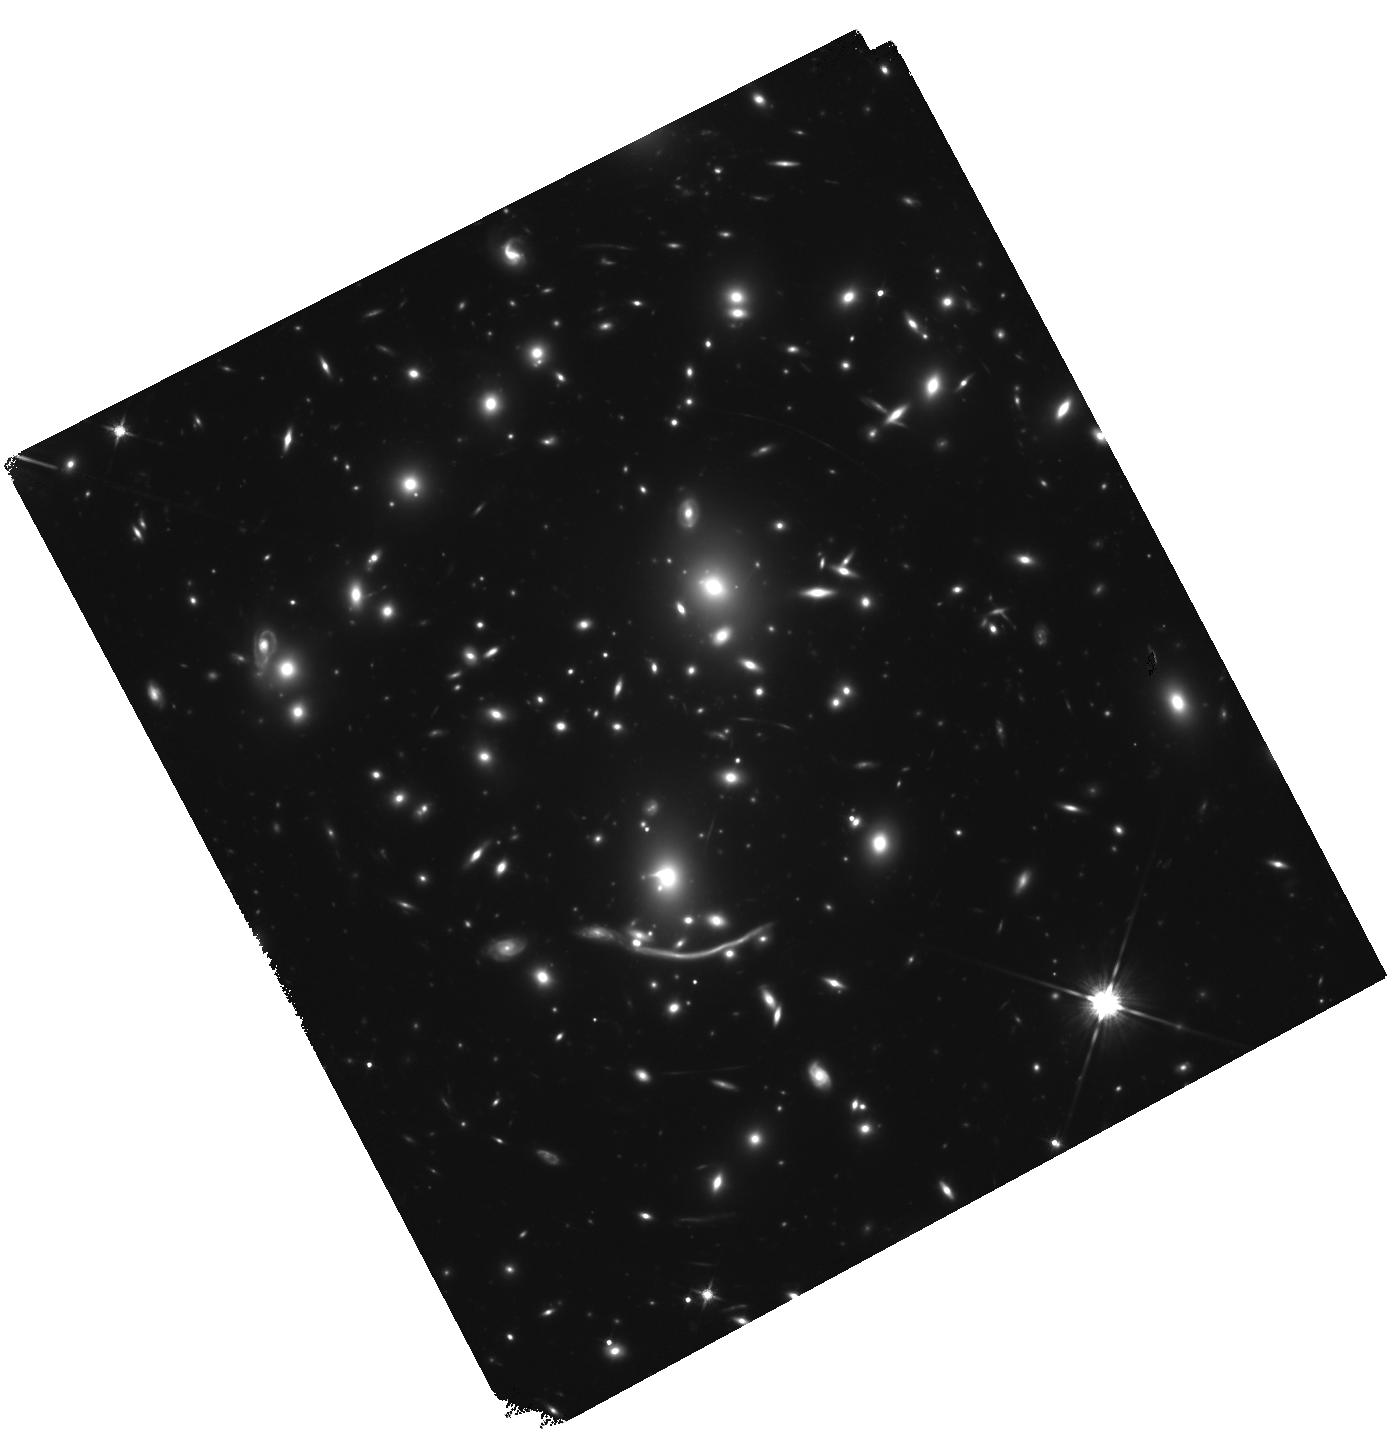
Target: ABELL-370
Instrument: WFC3/IR
Filter: F140W
Exposure: 1.5 h
Observation ID: hst_14038_51_wfc3_ir_f140w_icsz51

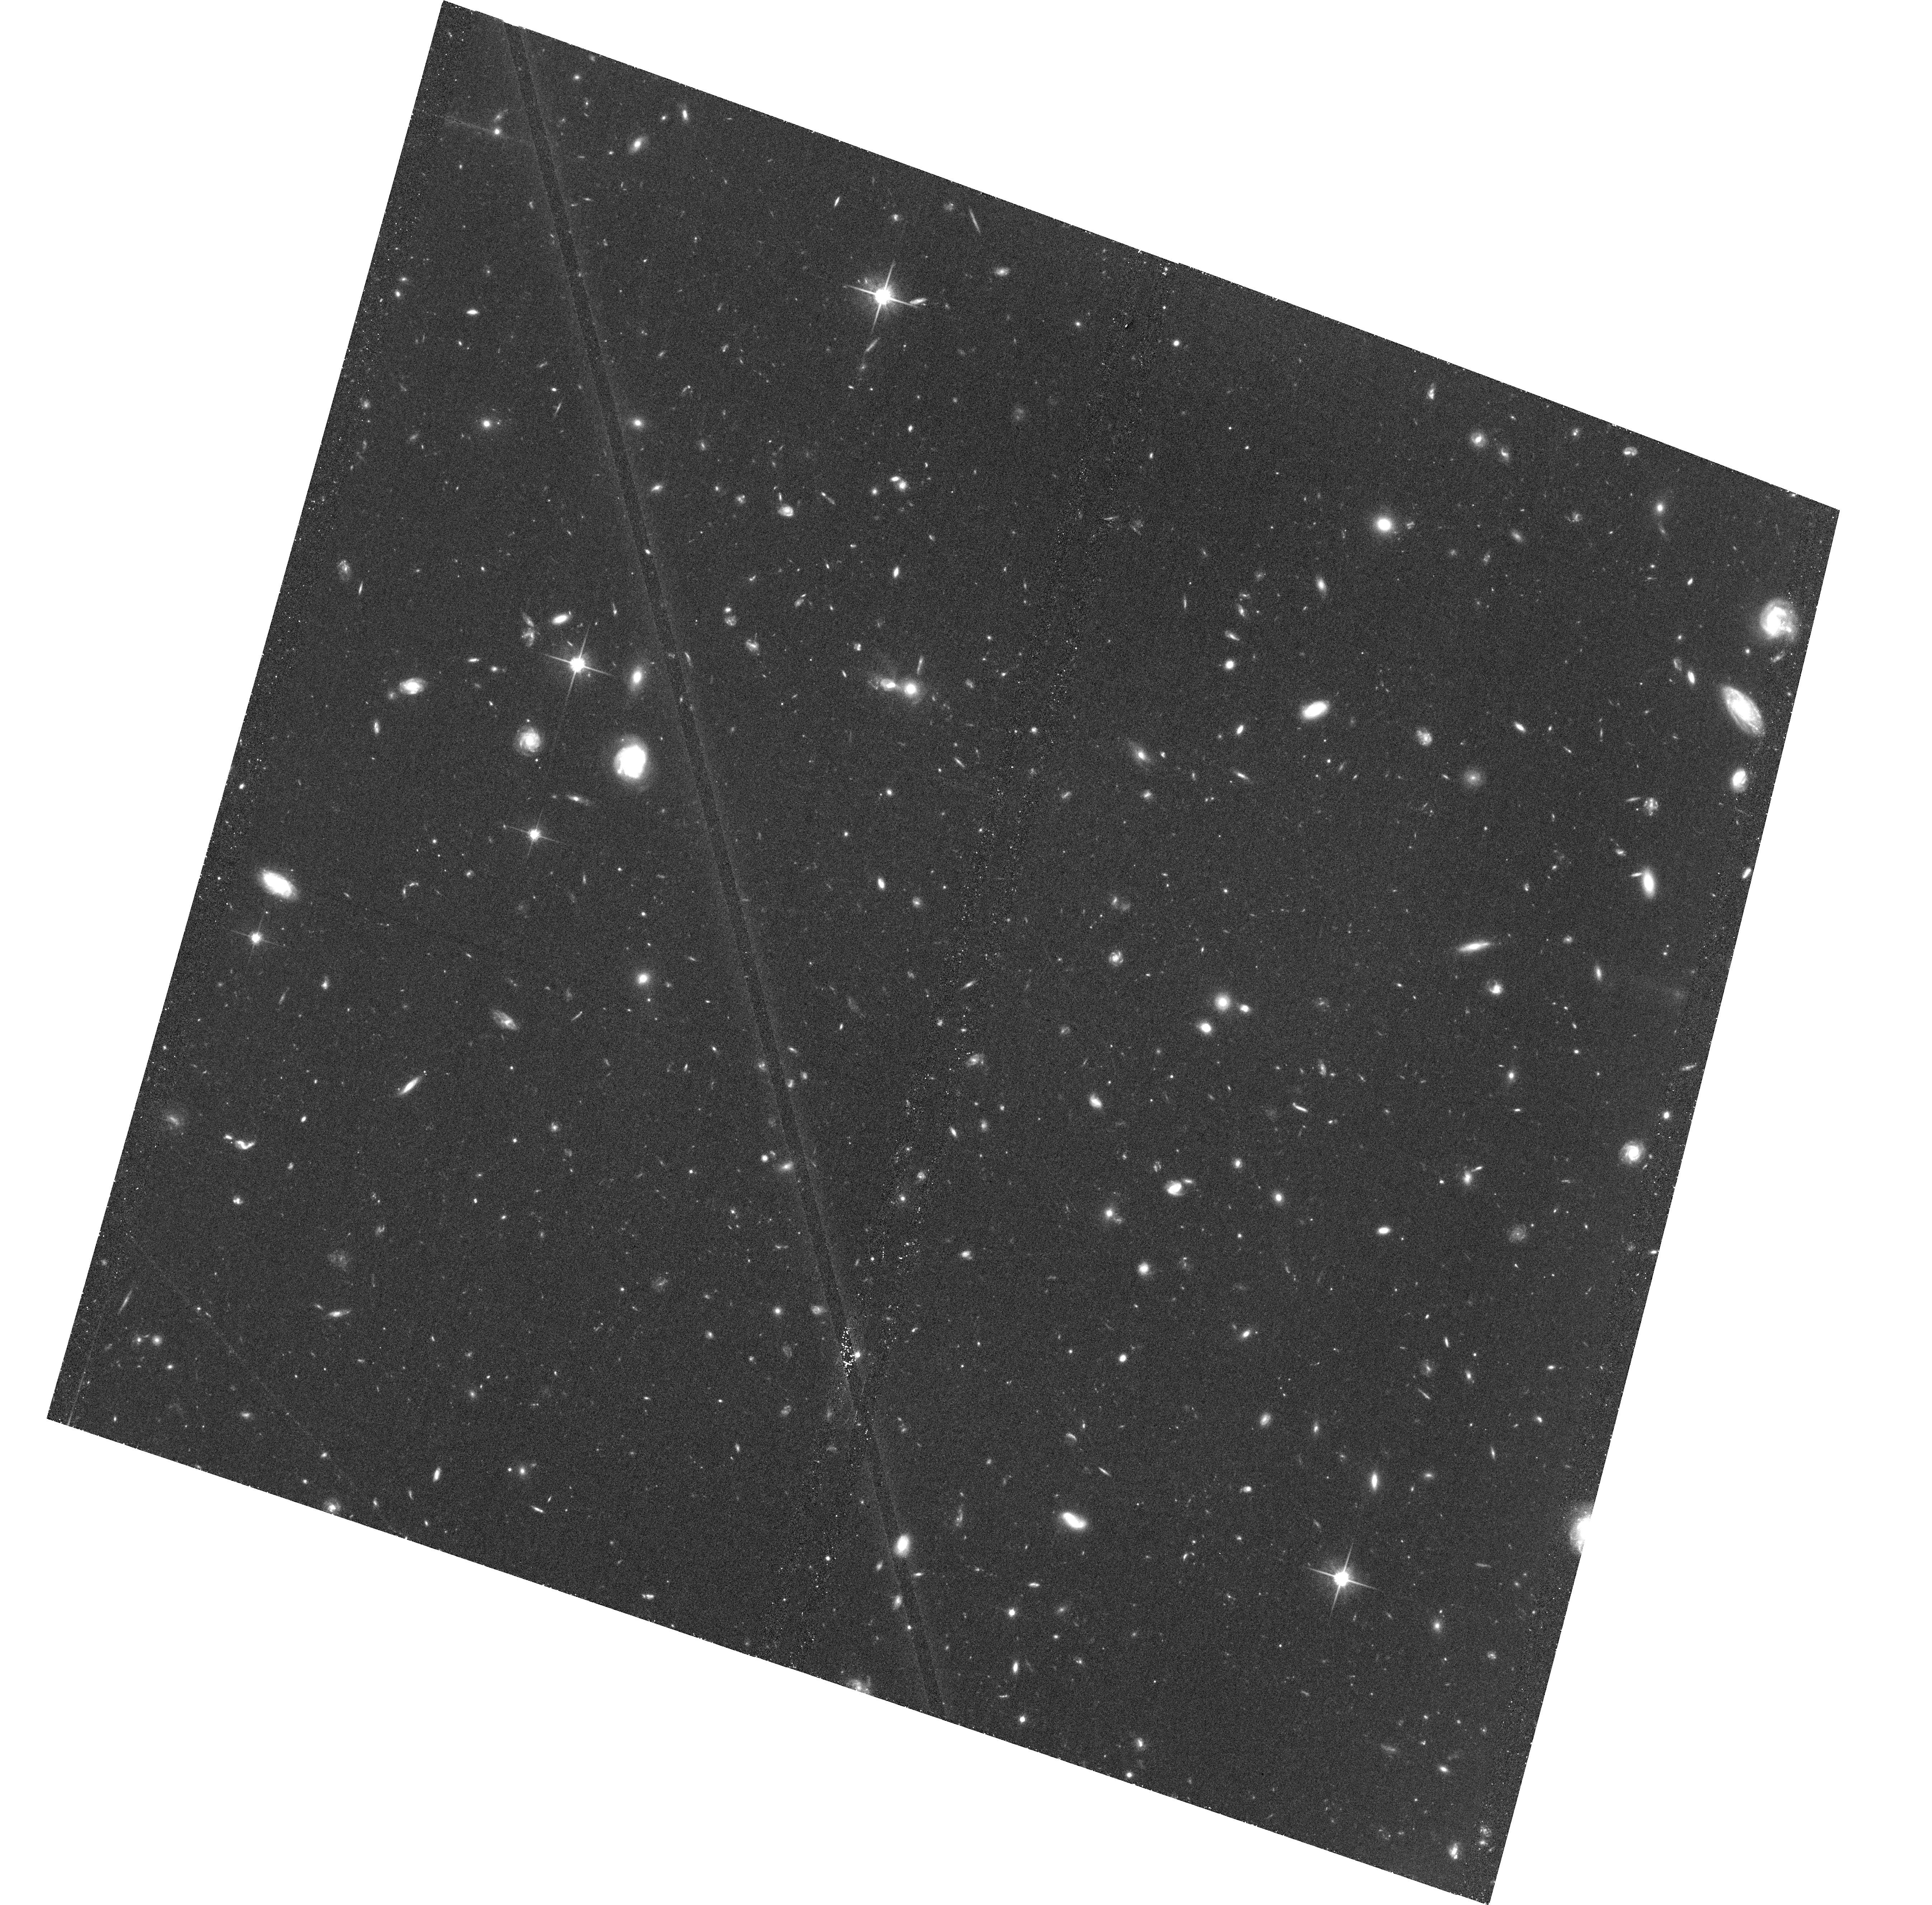
Target: ABELL-370-HFFPAR
Instrument: ACS/WFC
Filter: F814W
Exposure: 1.4 h
Observation ID: hst_14038_63_acs_wfc_f814w_jcsz63

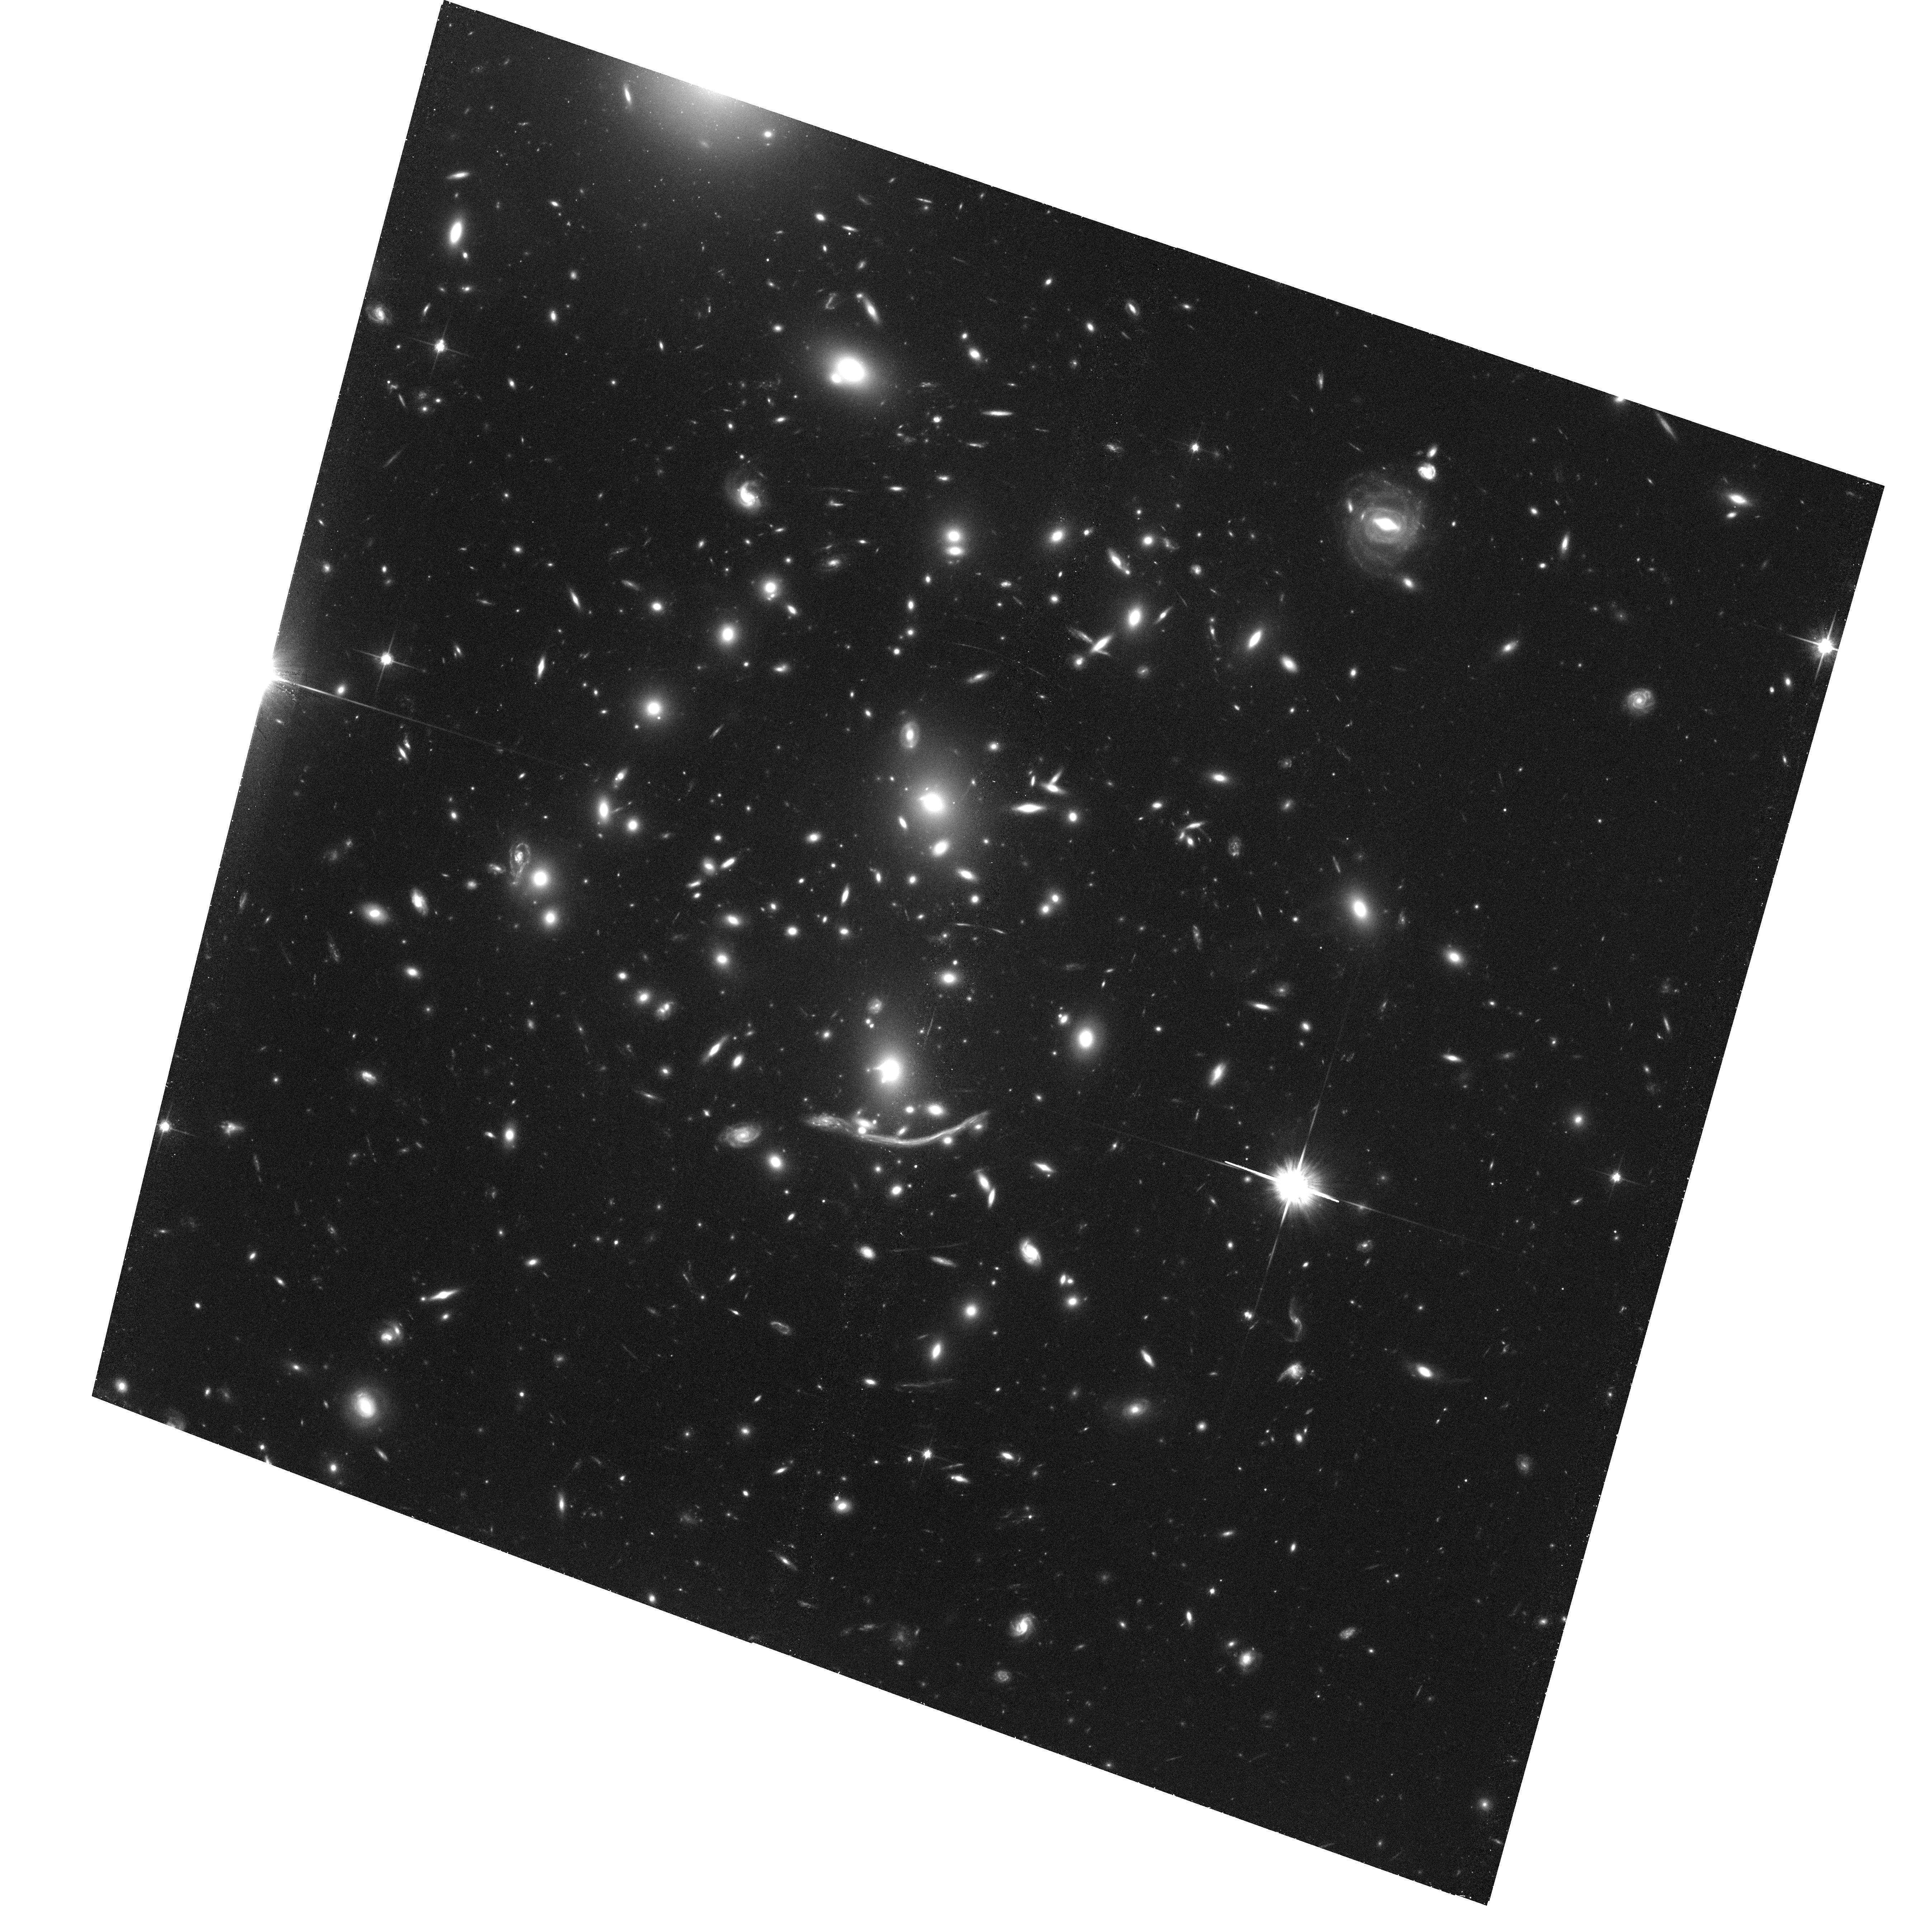
Target: field at RA 39.969°, Dec -1.577°
Instrument: ACS/WFC
Filter: F814W
Exposure: 1.4 h
Observation ID: hst_14038_r3_acs_wfc_f814w_jcszr3

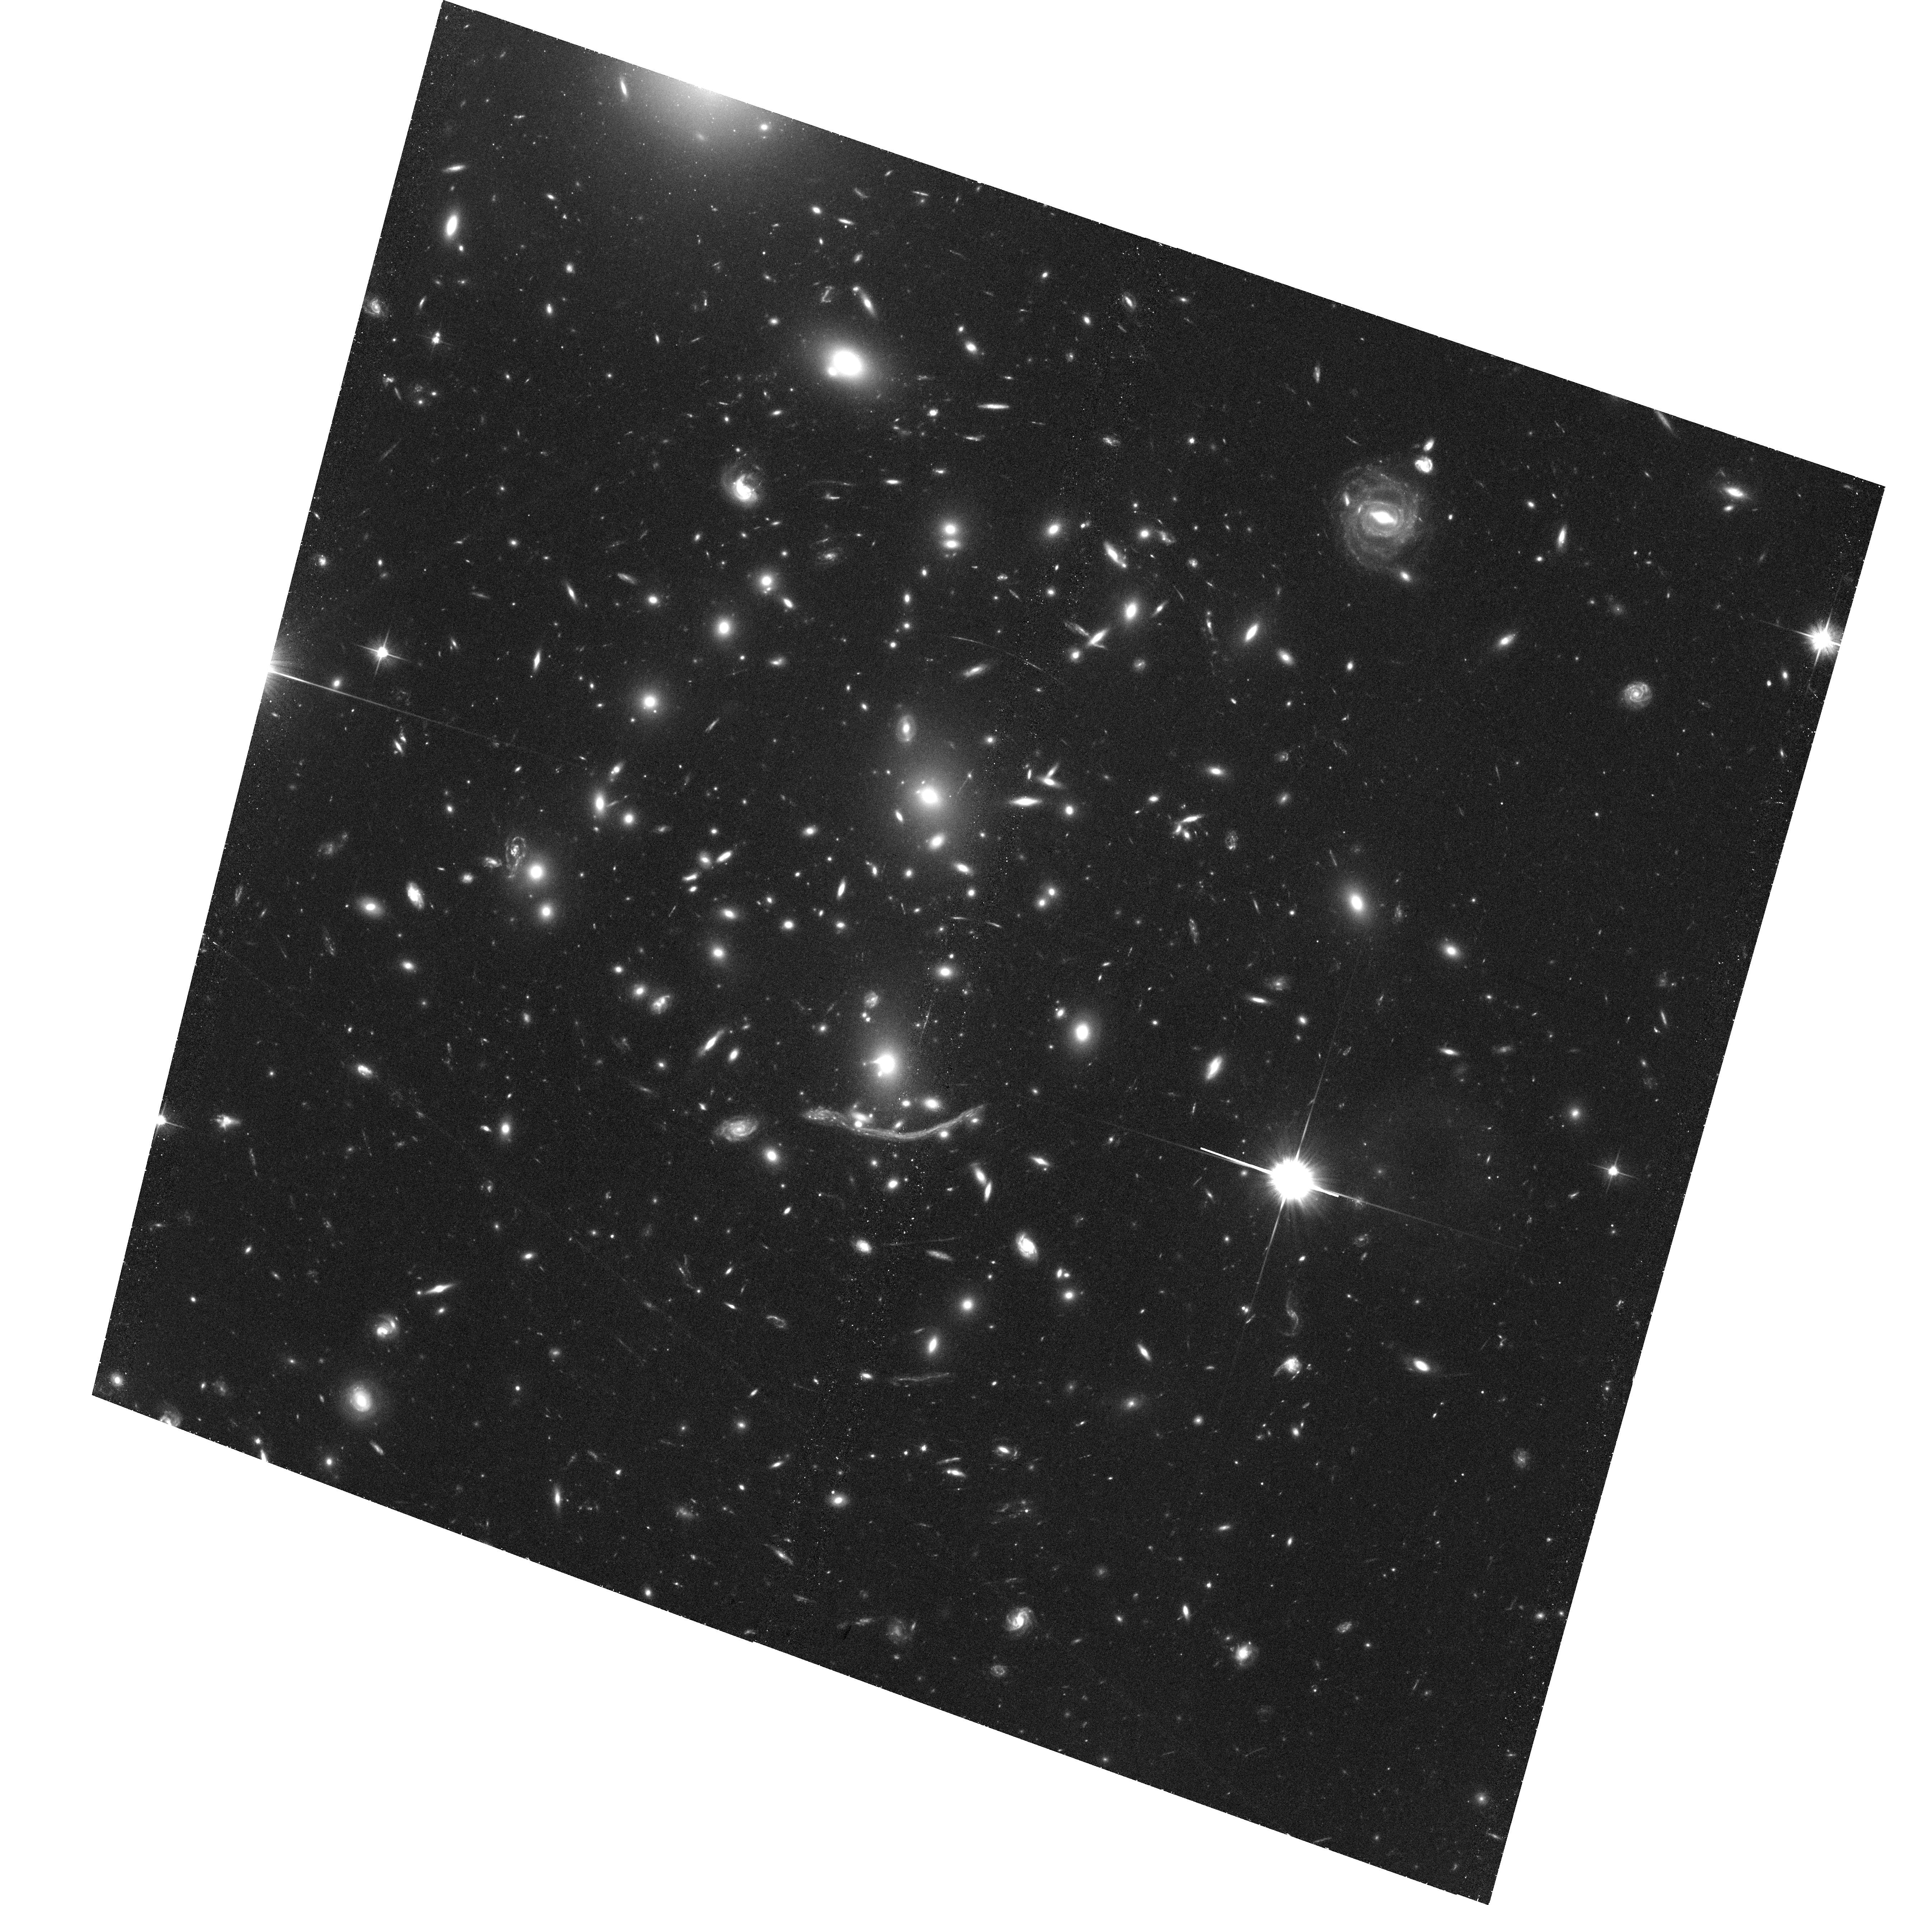
Target: ABELL-370
Instrument: ACS/WFC
Filter: F606W
Exposure: 1.4 h
Observation ID: hst_14038_32_acs_wfc_f606w_jcsz32

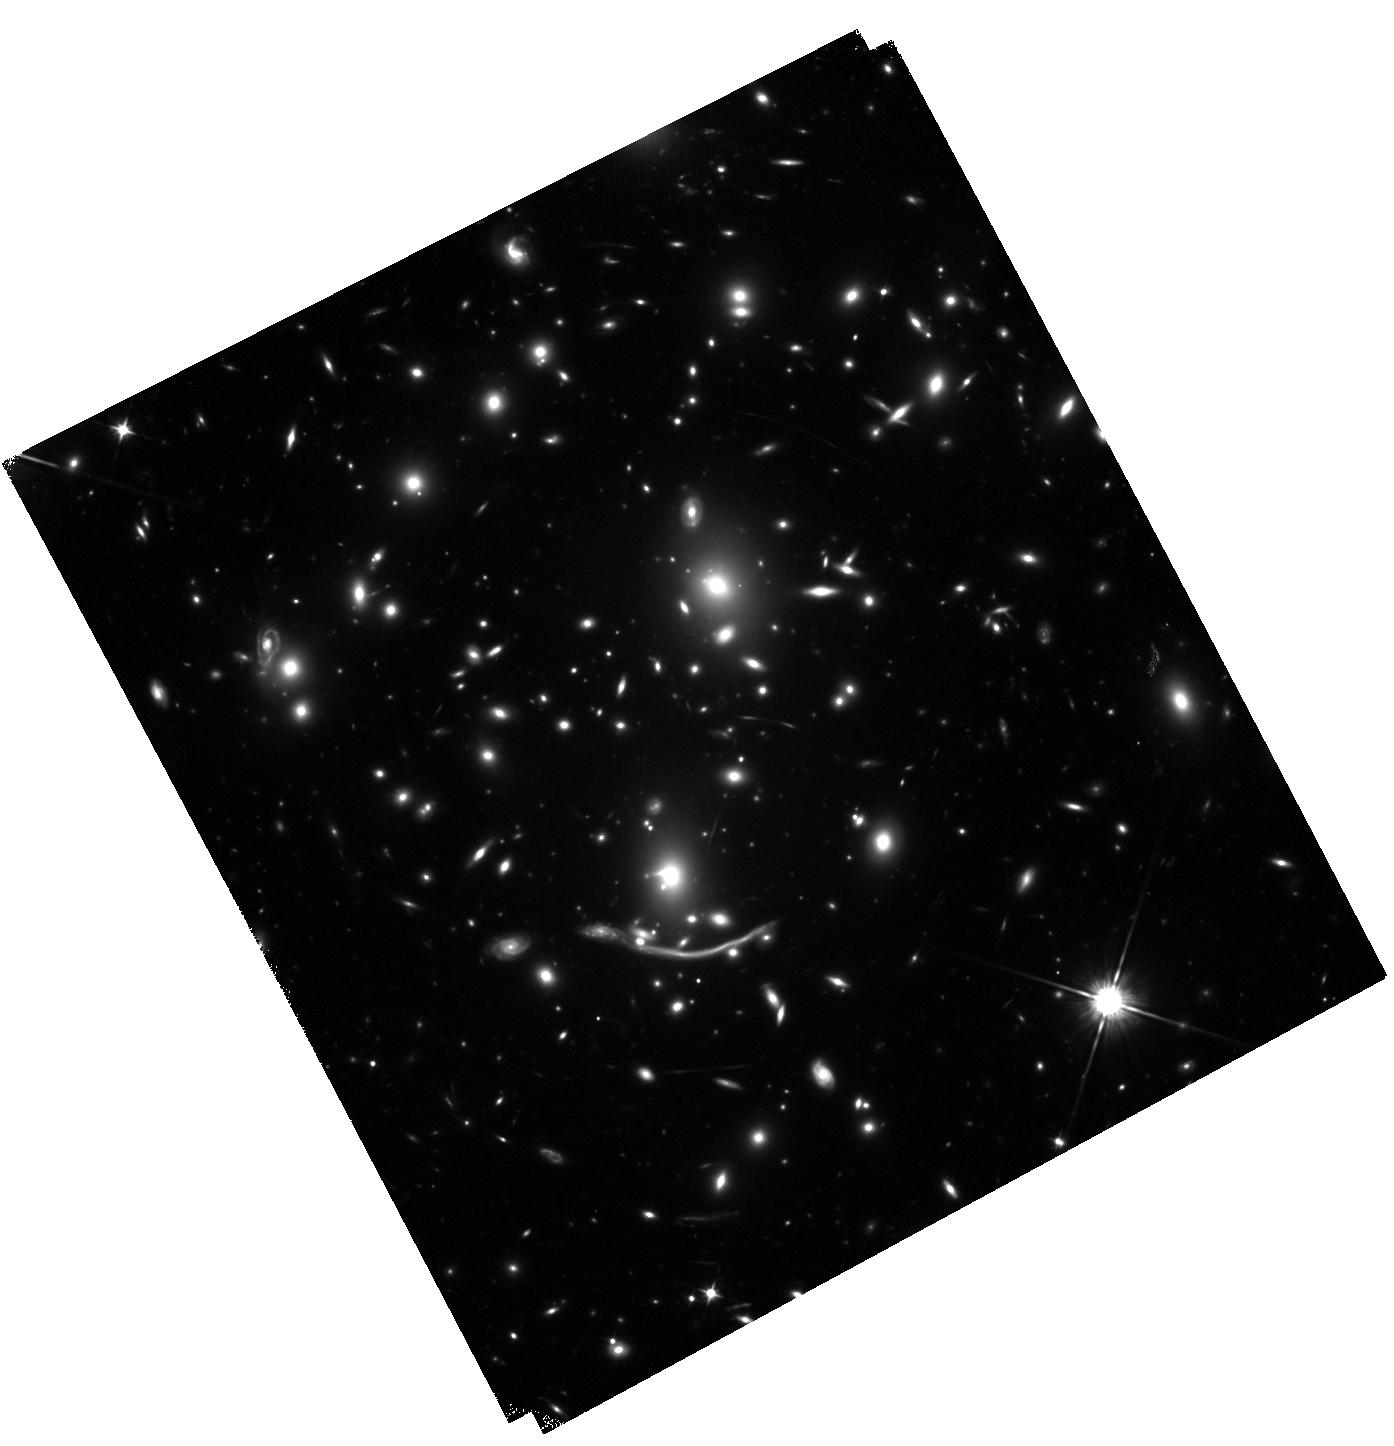
Target: ABELL-370
Instrument: WFC3/IR
Filter: F105W
Exposure: 1.6 h
Observation ID: hst_14038_98_wfc3_ir_f105w_icsz98

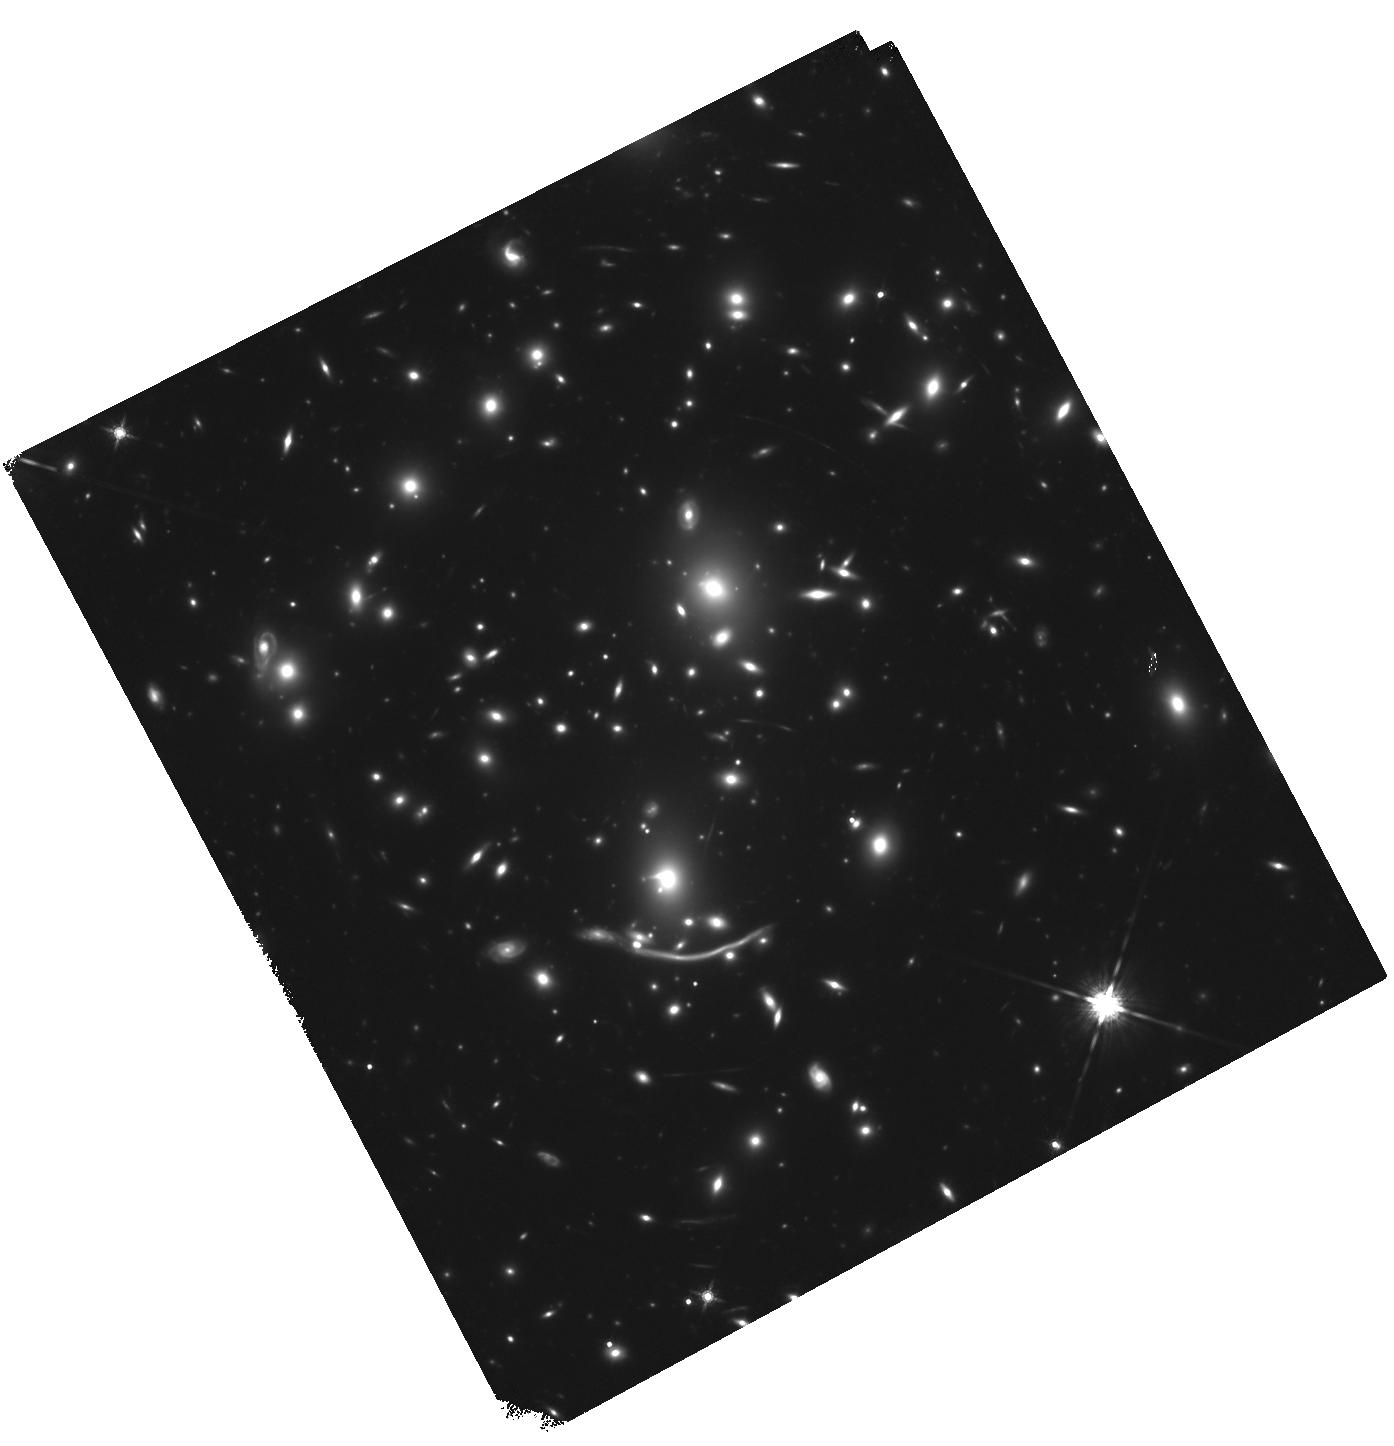
Target: ABELL-370
Instrument: WFC3/IR
Filter: F160W
Exposure: 1.5 h
Observation ID: hst_14038_97_wfc3_ir_f160w_icsz97

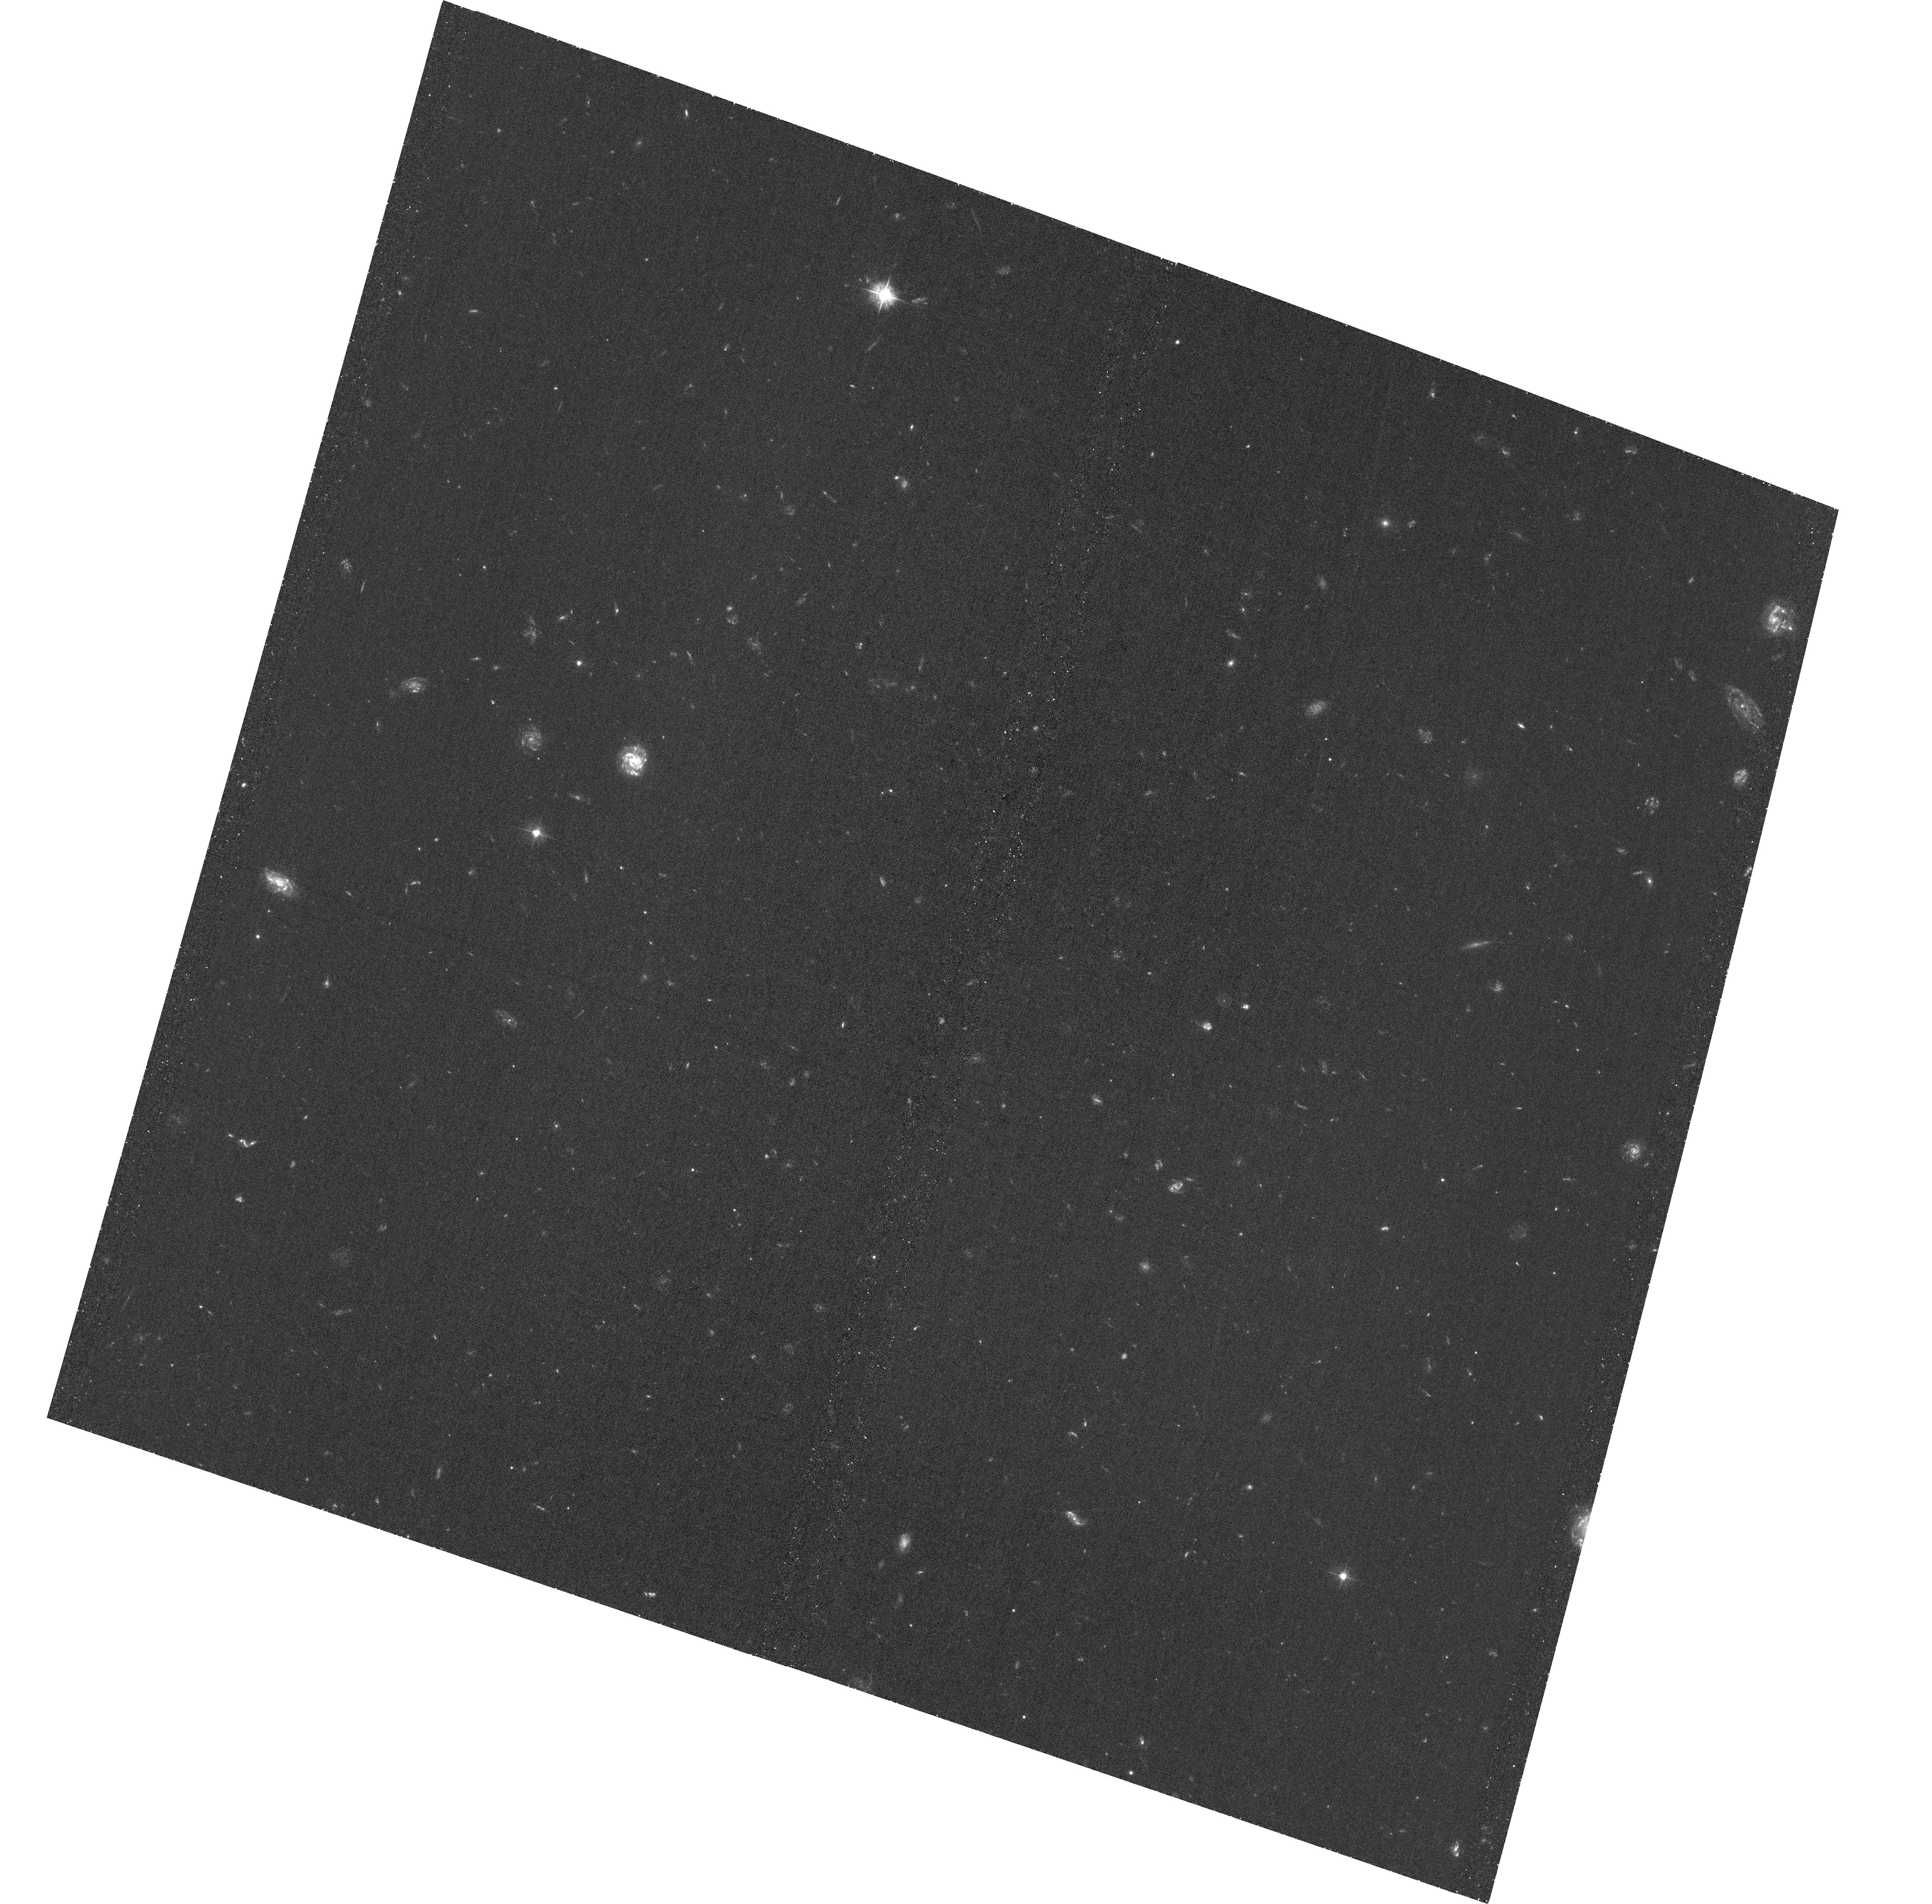
Target: ABELL-370-HFFPAR
Instrument: ACS/WFC
Filter: F435W
Exposure: 1.4 h
Observation ID: hst_14038_95_acs_wfc_f435w_jcsz95

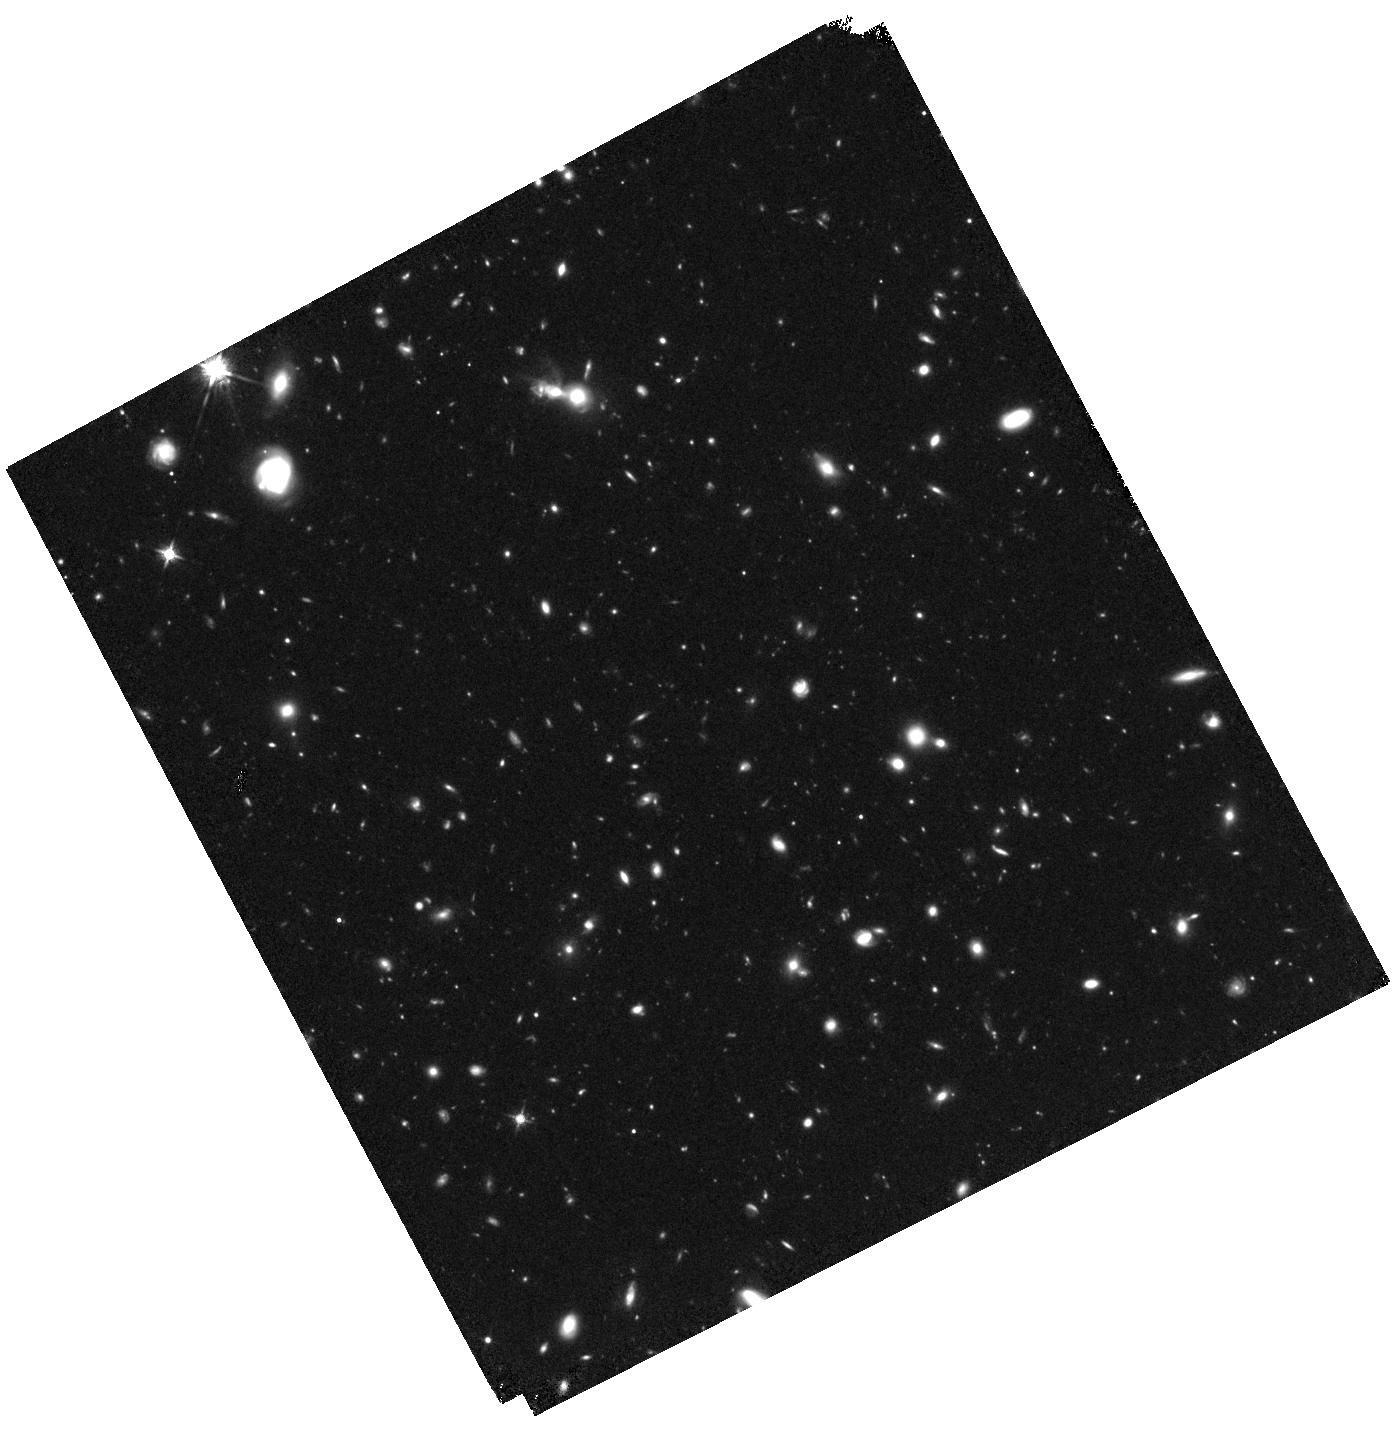
Target: ABELL-370-HFFPAR
Instrument: WFC3/IR
Filter: F125W
Exposure: 1.6 h
Observation ID: hst_14038_15_wfc3_ir_f125w_icsz15

HST Frontier Fields - Observations of Abell 370 (PI: Lotz, Jennifer)

Using Director's Discretionary (DD) observing time, HST will undertake a revolutionary deep field observing program to peer deeper into the Universe than ever before and provide a first glimpse of JWST's universe. These Frontier Fields will combine the power of HST with the natural gravitational telescopes of high-magnification clusters of galaxies to produce the second-deepest observations of blank fields and the deepest observations of clusters and their lensed galaxies ever obtained. The primary science goals of the HST FF are (1) to reveal z~5-10 galaxy populations ~10-50 times intrinsically fainter than any presently known; (2) to solidify our understanding of the stellar masses and star-formation histories of galaxies at the earliest times; (3) provide the first statistically meaningful morphological characterization of z>5 galaxies; and (4) to find z>8 galaxies magnified sufficiently for spectroscopic followup and internal structure studies.